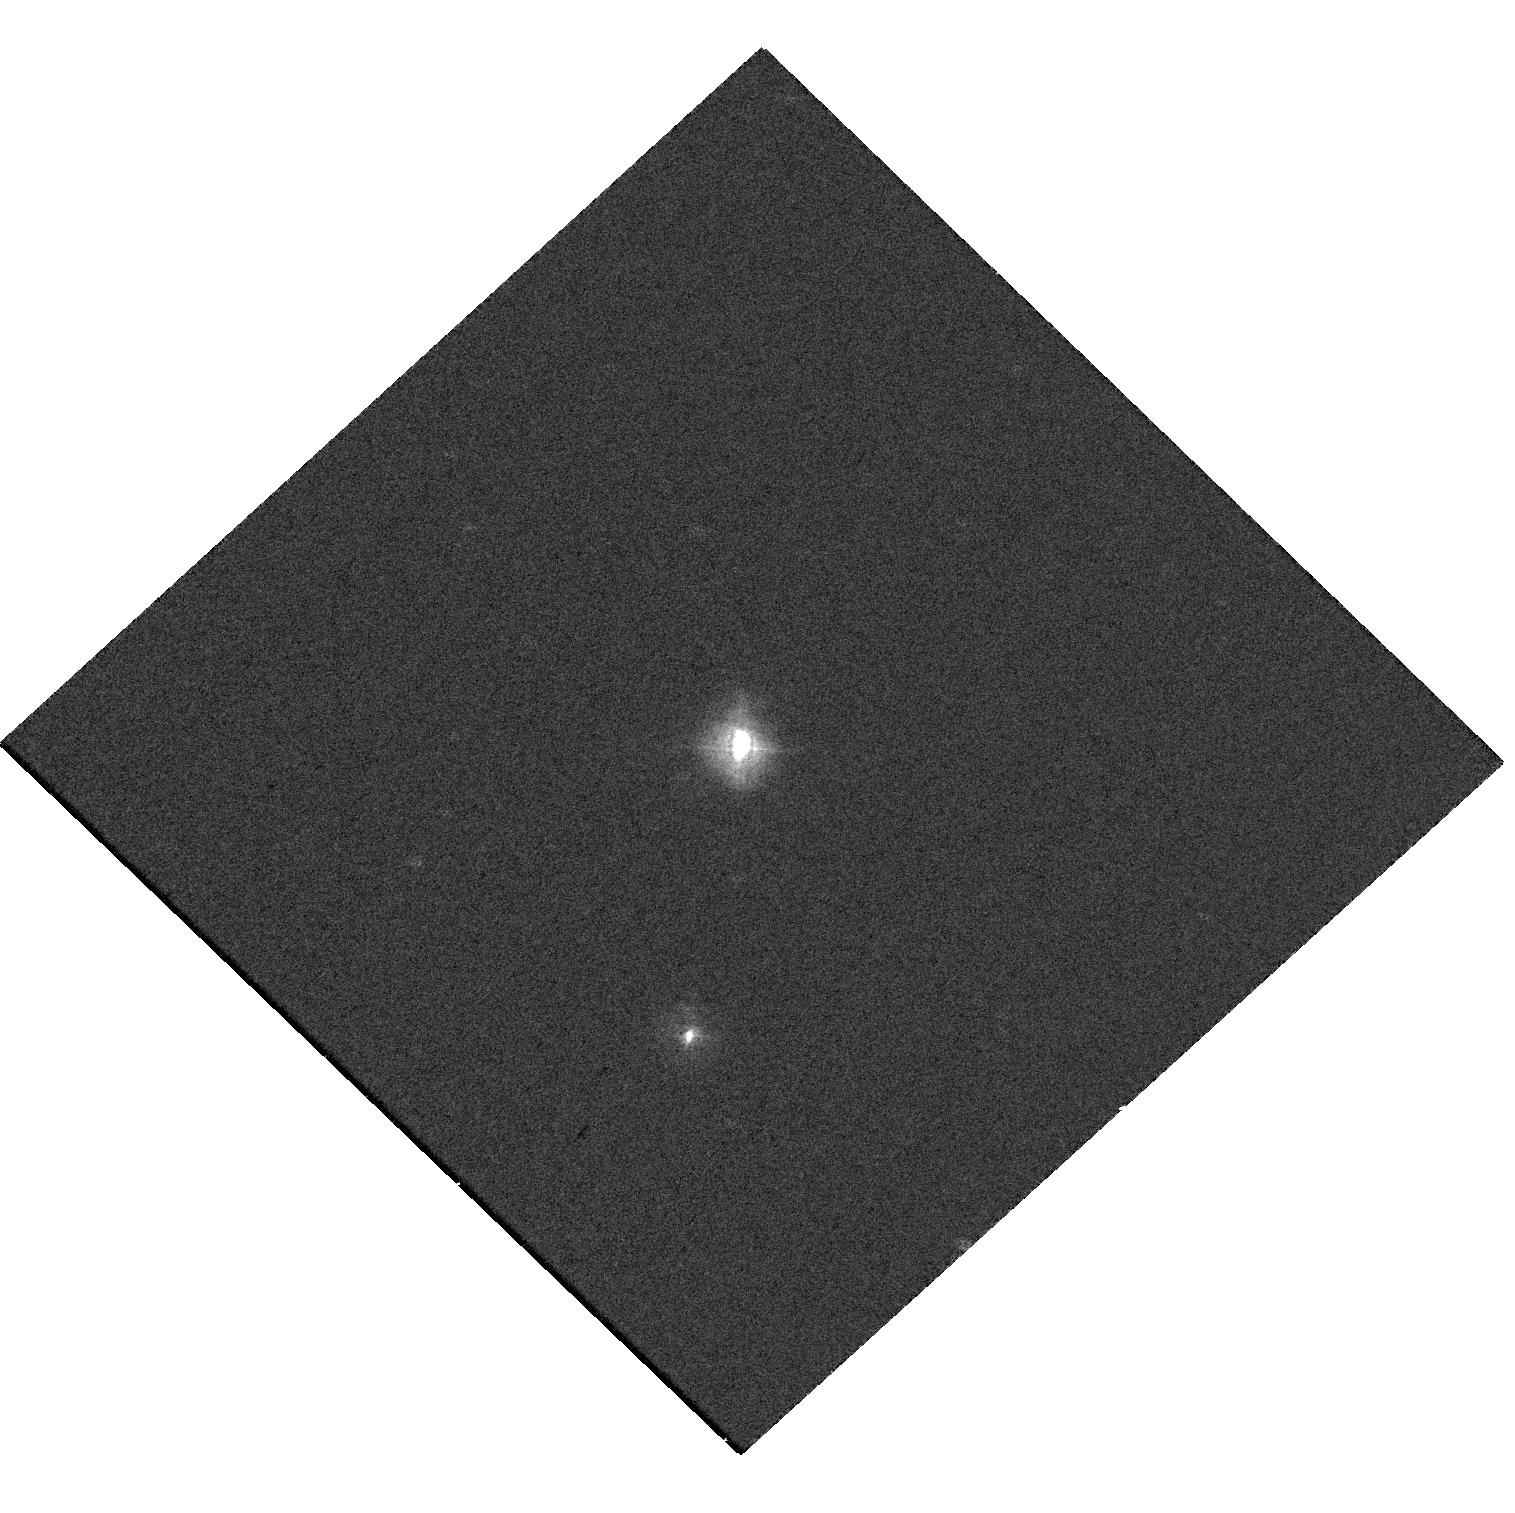
Target: V-HM-SGE
Instrument: WFC3/UVIS
Filter: F336W
Exposure: 2 min
Observation ID: hst_18051_02_wfc3_uvis_f336w_ifmm02

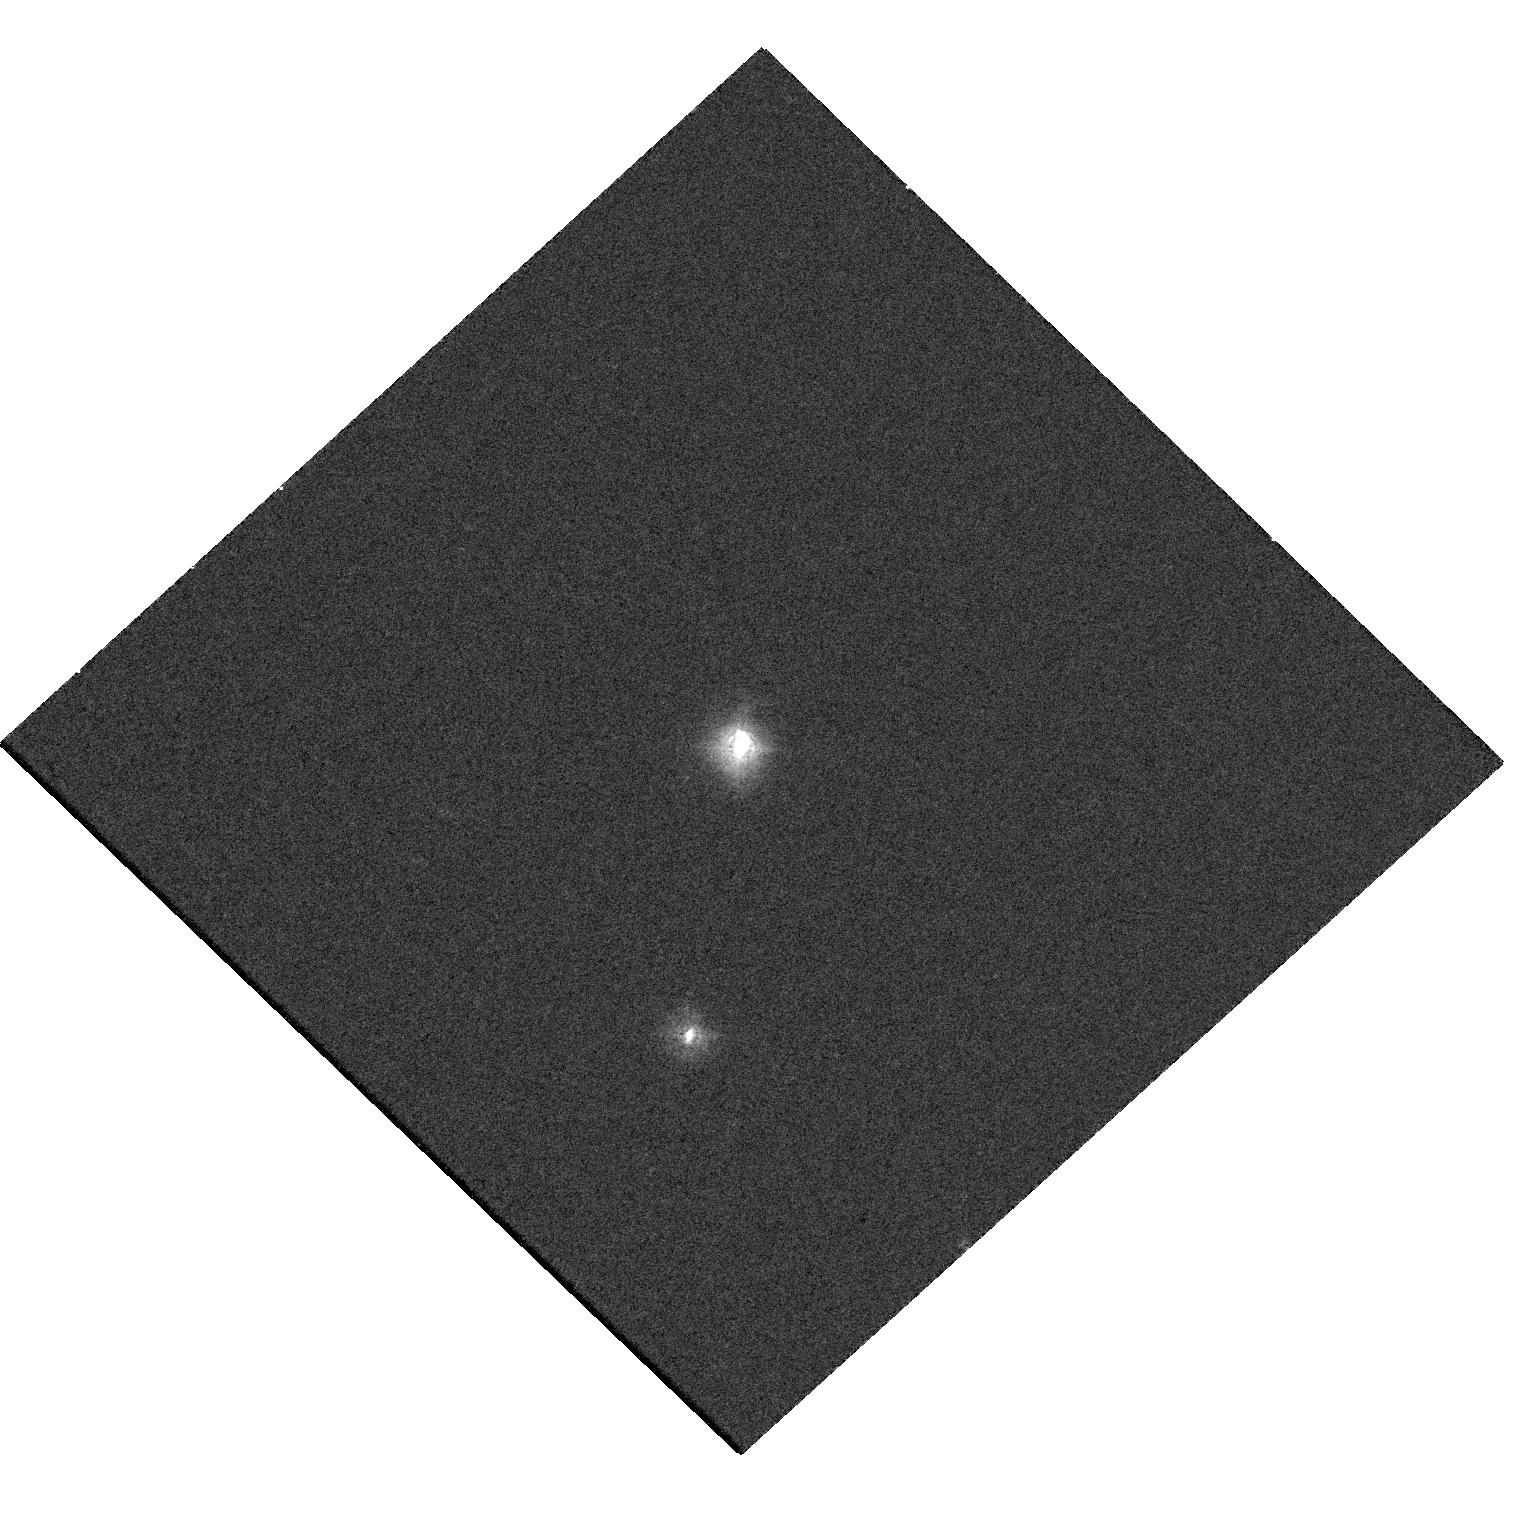
Target: V-HM-SGE
Instrument: WFC3/UVIS
Filter: F275W
Exposure: 12 min
Observation ID: hst_18051_02_wfc3_uvis_f275w_ifmm02

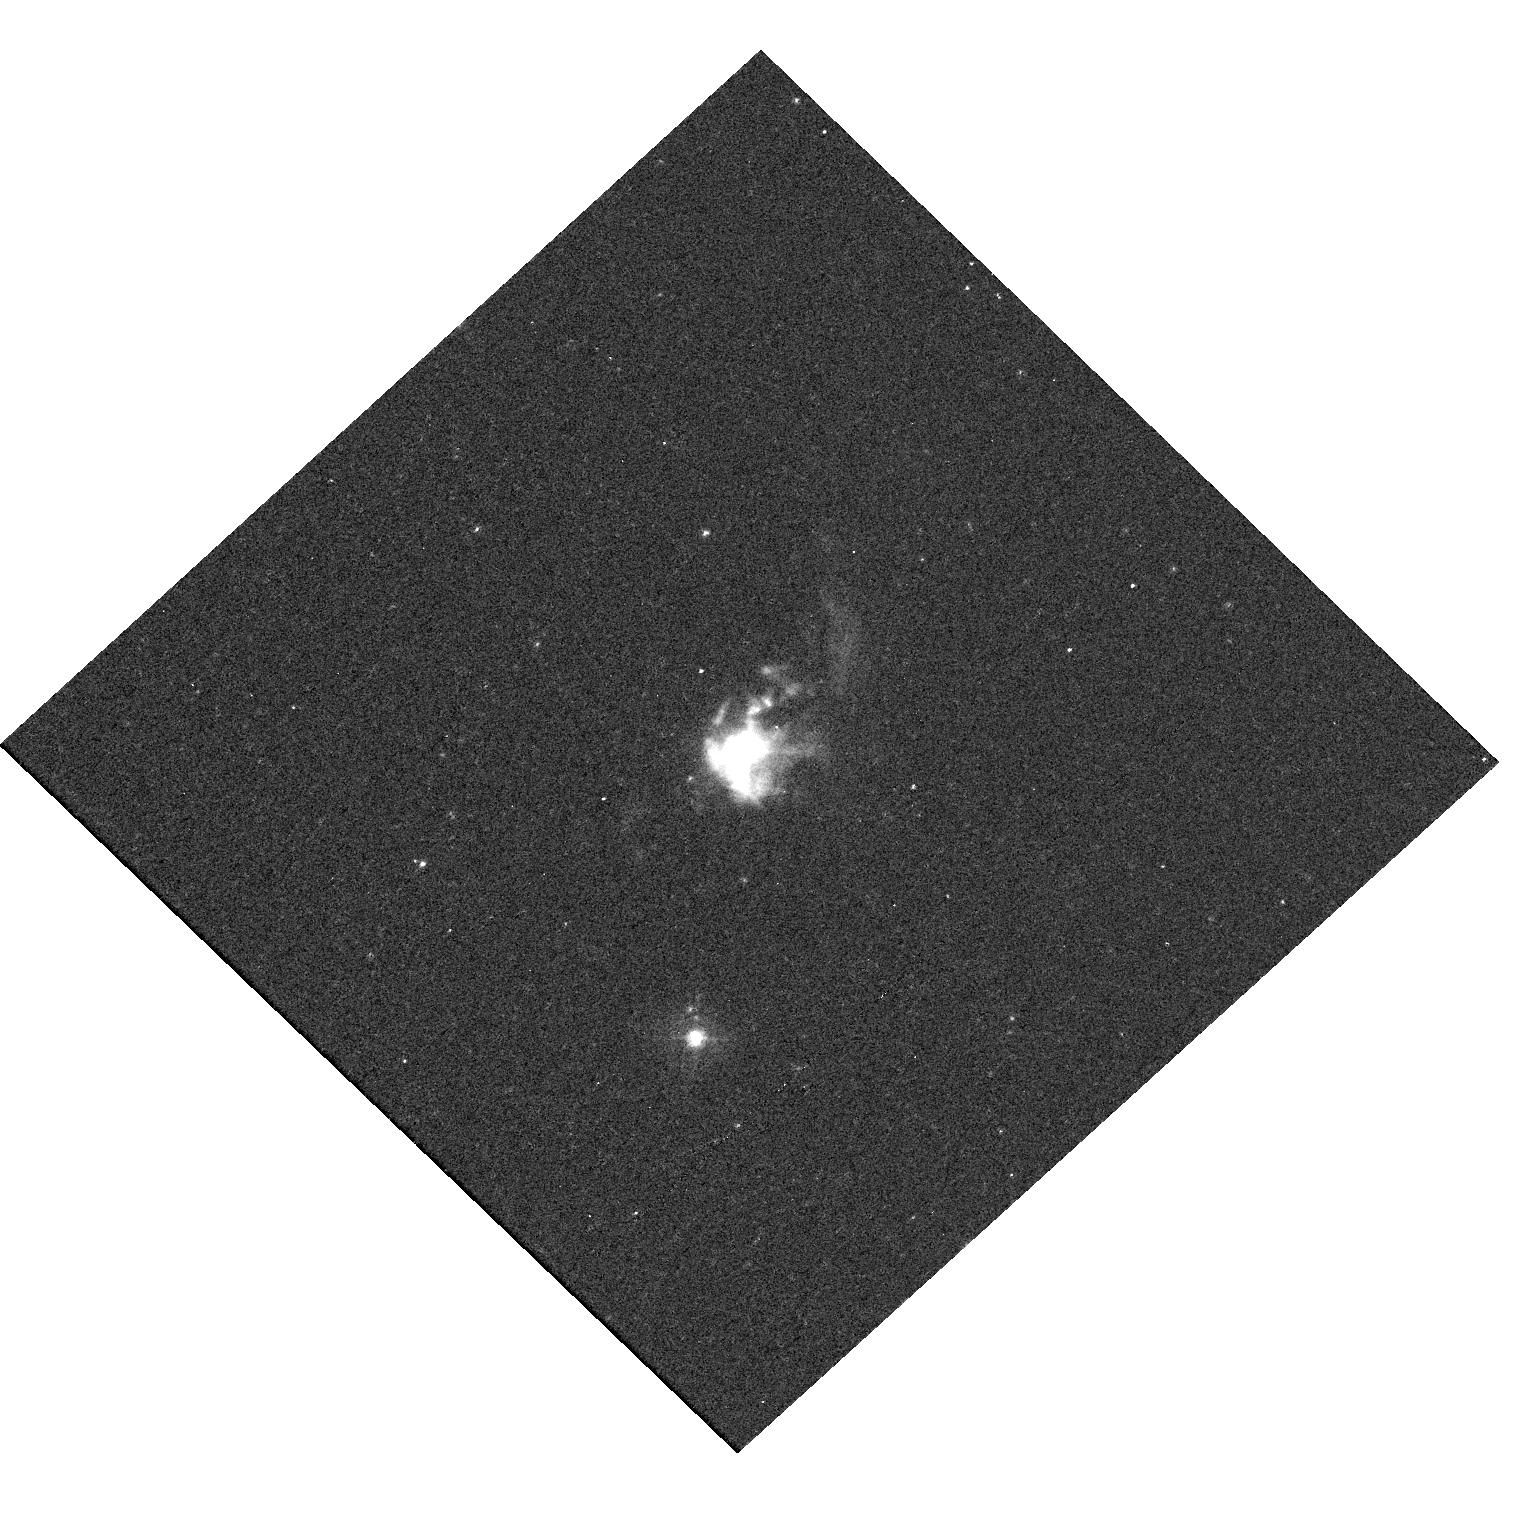
Target: V-HM-SGE
Instrument: WFC3/UVIS
Filter: F373N
Exposure: 17 min
Observation ID: hst_18051_02_wfc3_uvis_f373n_ifmm02

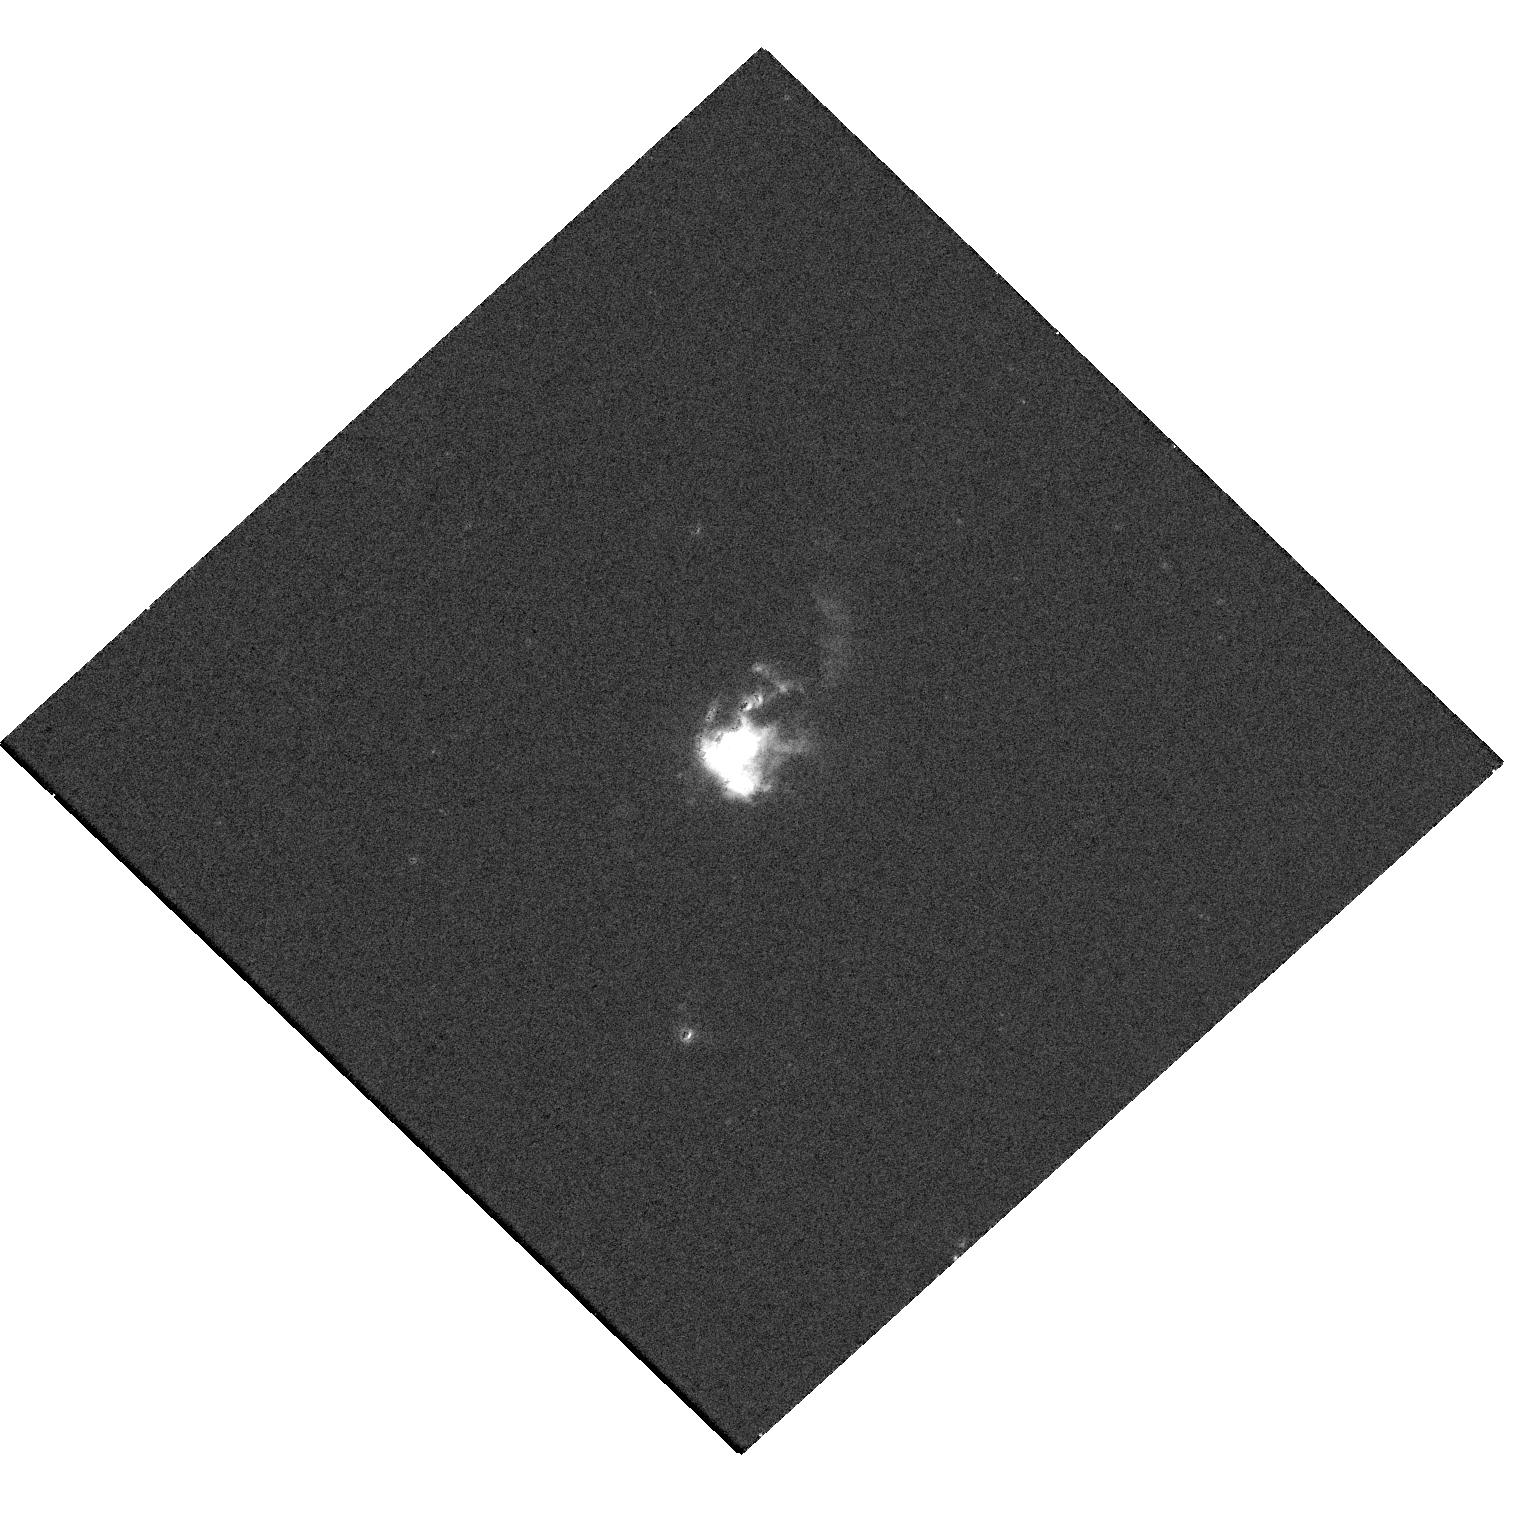
Target: V-HM-SGE
Instrument: WFC3/UVIS
Filter: F658N
Exposure: 2 min
Observation ID: hst_18051_02_wfc3_uvis_f658n_ifmm02

Evolution of the Newly Discovered Jet in the Symbiotic System HM Sge (PI: Hack, Warren J.)

We propose HST/WFC3 observations of the interacting Symbiotic binary HM Sge to study the evolution of the jet we discovered using the archival April 2021 observations, which was likely ejected during a powerful outburst during 1975-1980. Since 1975, HM Sge has been slowly getting fainter, that is until recently, when a dramatic dimming of the light curve began in late 2021/early 2022, indicating a new powerful mass ejection and dust formation, similar to the outburst and jet producing events in two nearby Symbiotics CH Cyg and R Aqr. Our goal is to carry out a timely high-angular resolution (0.025") multi-wavelength (UV-Optical) line-emission study of the newly discovered jet and the recent ejecta by zooming in on the central 3" radius (3000 AU) circumbinary region, reaching as close as 25 AU to the central binary. This will allow us to determine the spatial/spectral evolution of the distribution and the characteristics of the new jet and more recent ejecta, and to gain a unique insight into jet formation and early propagation in symbiotic and other accretion-powered systems.